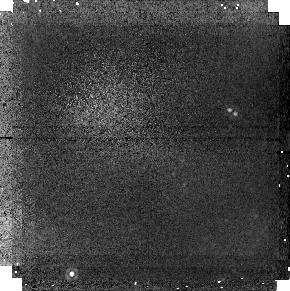
Target: field at RA 201.615°, Dec -42.835°
Instrument: NICMOS/NIC1
Filter: F160W
Exposure: 19 min
Observation ID: n4tva1020

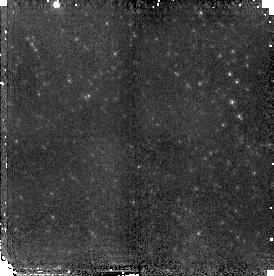
Target: NGC5128-POS1
Instrument: NICMOS/NIC2
Filter: F110W
Exposure: 19 min
Observation ID: n4tv01040

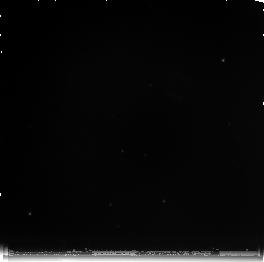
Target: NGC5128-POS3
Instrument: NICMOS/NIC3
Filter: F222M
Exposure: 1.4 h
Observation ID: n4tvb2010

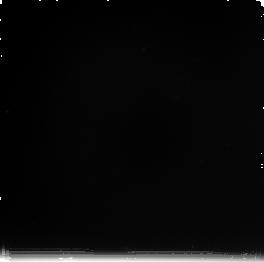
Target: NGC5128-POS2
Instrument: NICMOS/NIC3
Filter: F222M
Exposure: 43 min
Observation ID: n4tva2010

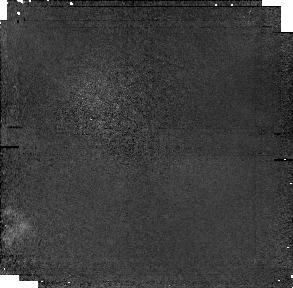
Target: field at RA 201.559°, Dec -42.904°
Instrument: NICMOS/NIC1
Filter: F160W
Exposure: 43 min
Observation ID: n4tv02030

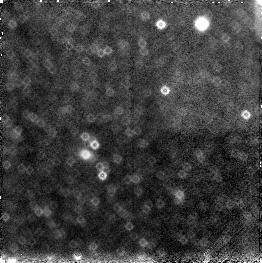
Target: field at RA 201.606°, Dec -42.896°
Instrument: NICMOS/NIC3
Filter: F160W
Exposure: 19 min
Observation ID: n4tv01030

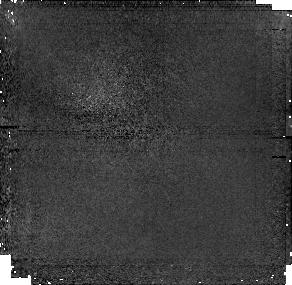
Target: field at RA 201.335°, Dec -43.173°
Instrument: NICMOS/NIC1
Filter: F160W
Exposure: 1.4 h
Observation ID: n4tvb2030

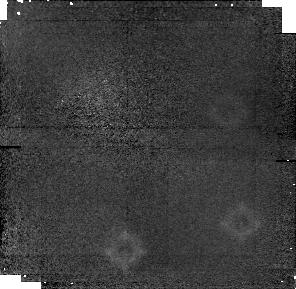
Target: field at RA 201.587°, Dec -42.843°
Instrument: NICMOS/NIC1
Filter: F160W
Exposure: 43 min
Observation ID: n4tva2030

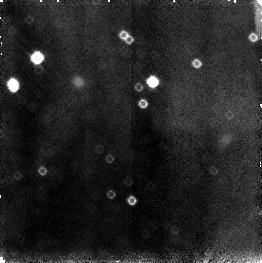
Target: field at RA 201.633°, Dec -42.836°
Instrument: NICMOS/NIC3
Filter: F110W
Exposure: 19 min
Observation ID: n4tva1060

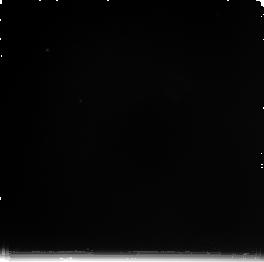
Target: NGC5128-POS1
Instrument: NICMOS/NIC3
Filter: F222M
Exposure: 43 min
Observation ID: n4tv02010

The shells of NGC 5128: debris from a recent merger (PI: Bedding, Tim)

At a distance of about 3.6 Mpc, NGC 5128 (= Cen A) is the closest high-luminosity AGN, the closest radio galaxy, the closest giant elliptical and one of the closest and best examples of a merger remnant. The galaxy has prominent dust lanes and shells which, according to several theoretical studies, are the result of a merger with a small satellite galaxy. Here, we propose to obtain deep NICMOS images of one of the outer shells in order to investigate in detail the debris of the accreted satellite. We will use JHK color- magnitude and color-color diagrams of the component stars in the shell to determine the ages and metal abundances of the stellar populations of the cannibalized satellite. Our HST imaging study will be complemented by existing archival WFPC2 images of the halo and nuclear regions of NGC 5128, which will provide an excellent differential comparison with the shell population. This study should provide us with a unique database to directly investigate the timescale of the merger process and place powerful constraints on the theoretical merger models.